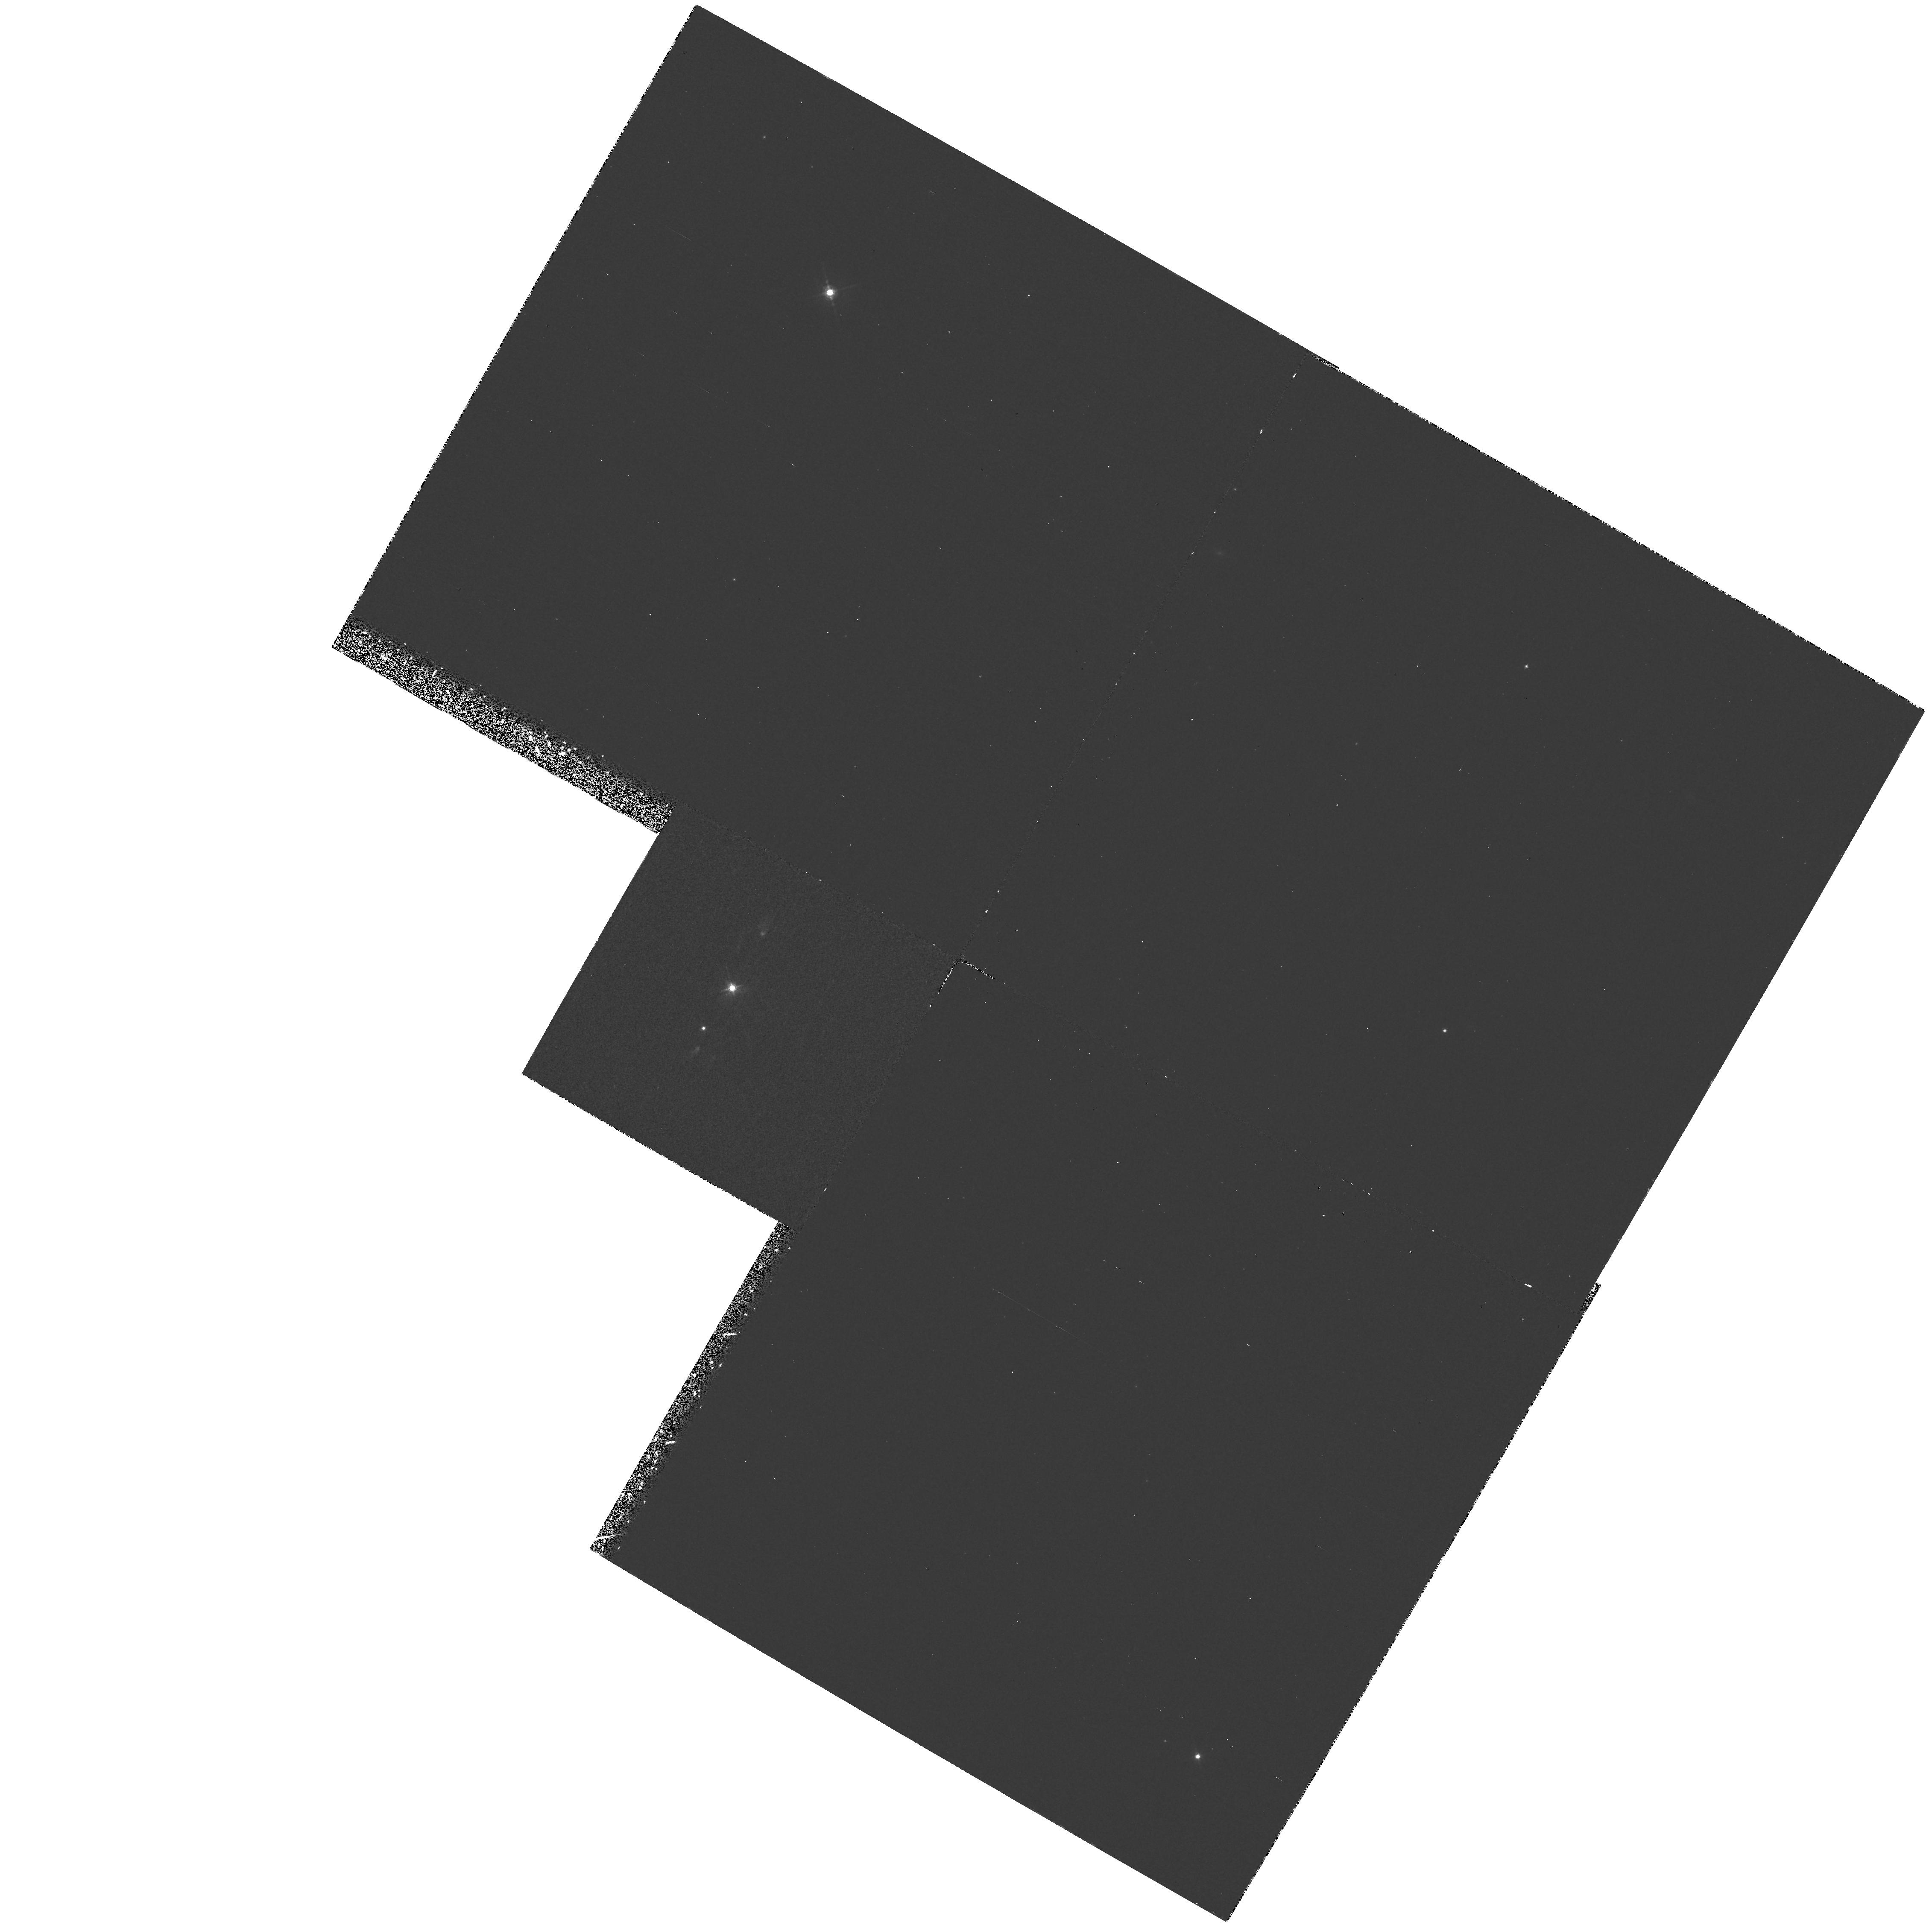
Target: PK208+33D1
Instrument: WFPC2/PC
Filter: F588N
Exposure: 33 min
Observation ID: hst_5404_01_wfpc2_pc_f588n_u28n01

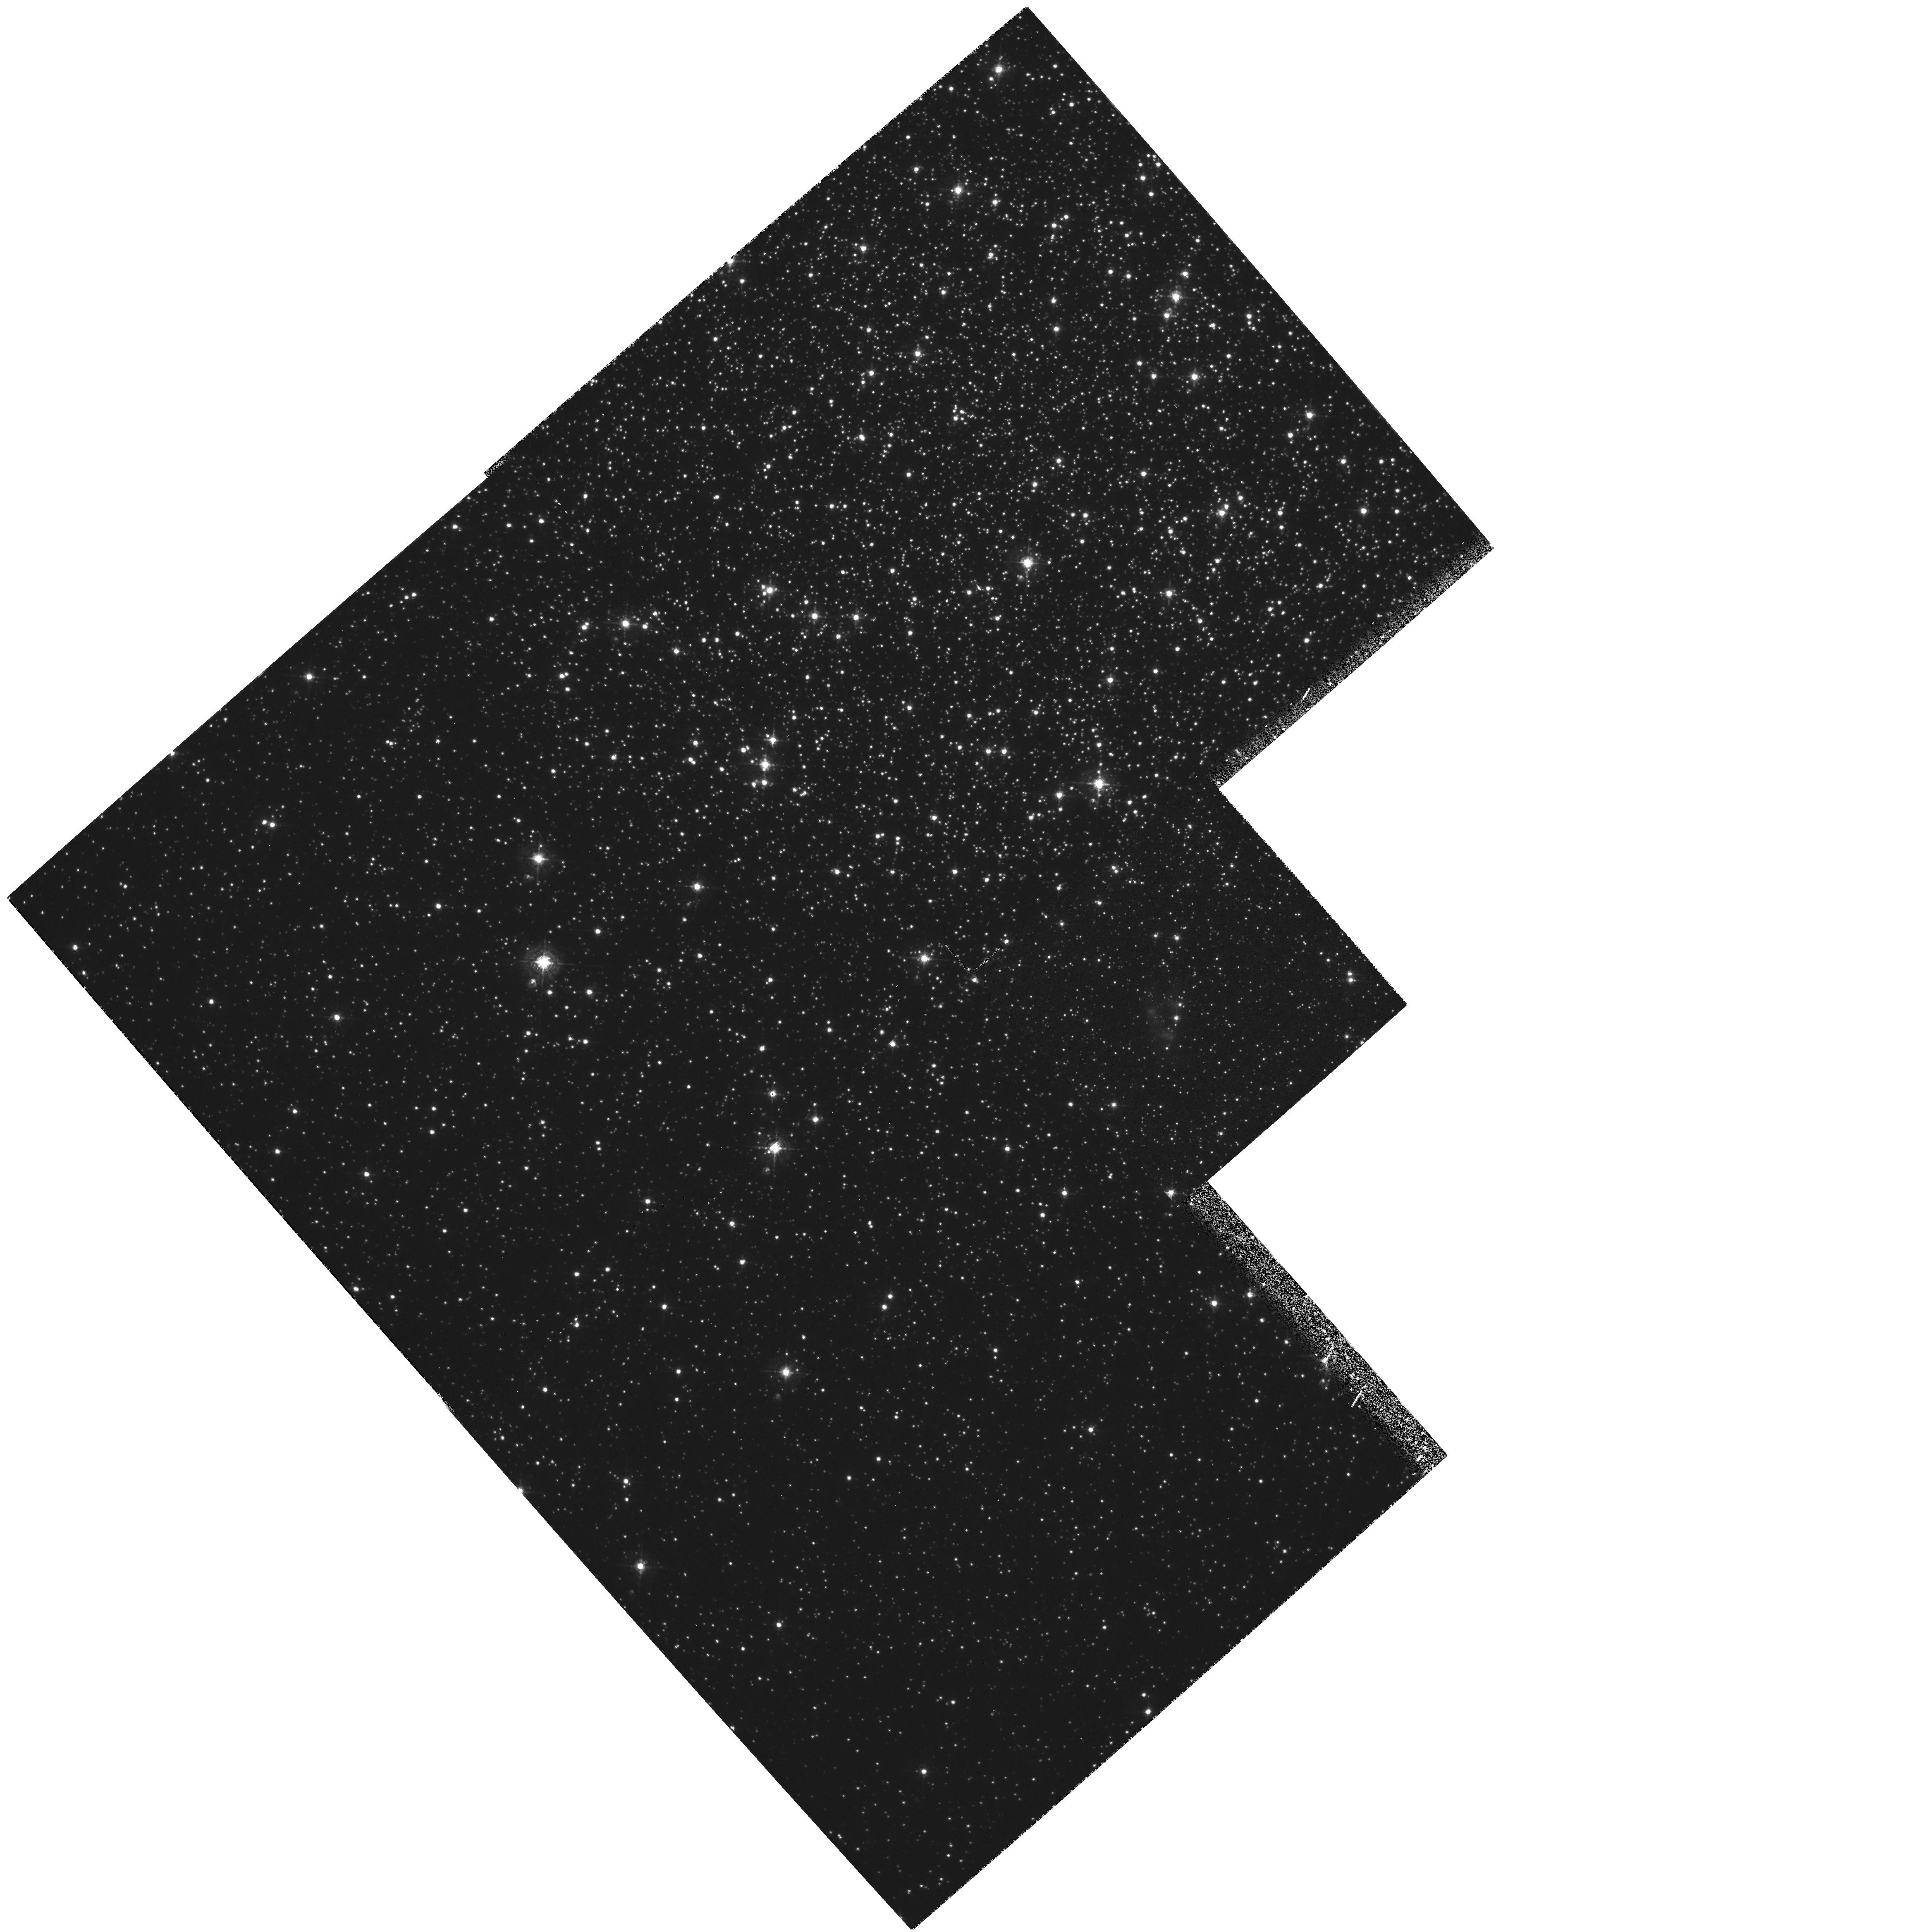
Target: IRAS1833-2357
Instrument: WFPC2/PC
Filter: F502N
Exposure: 1 h
Observation ID: hst_5404_02_wfpc2_pc_f502n_u28n02

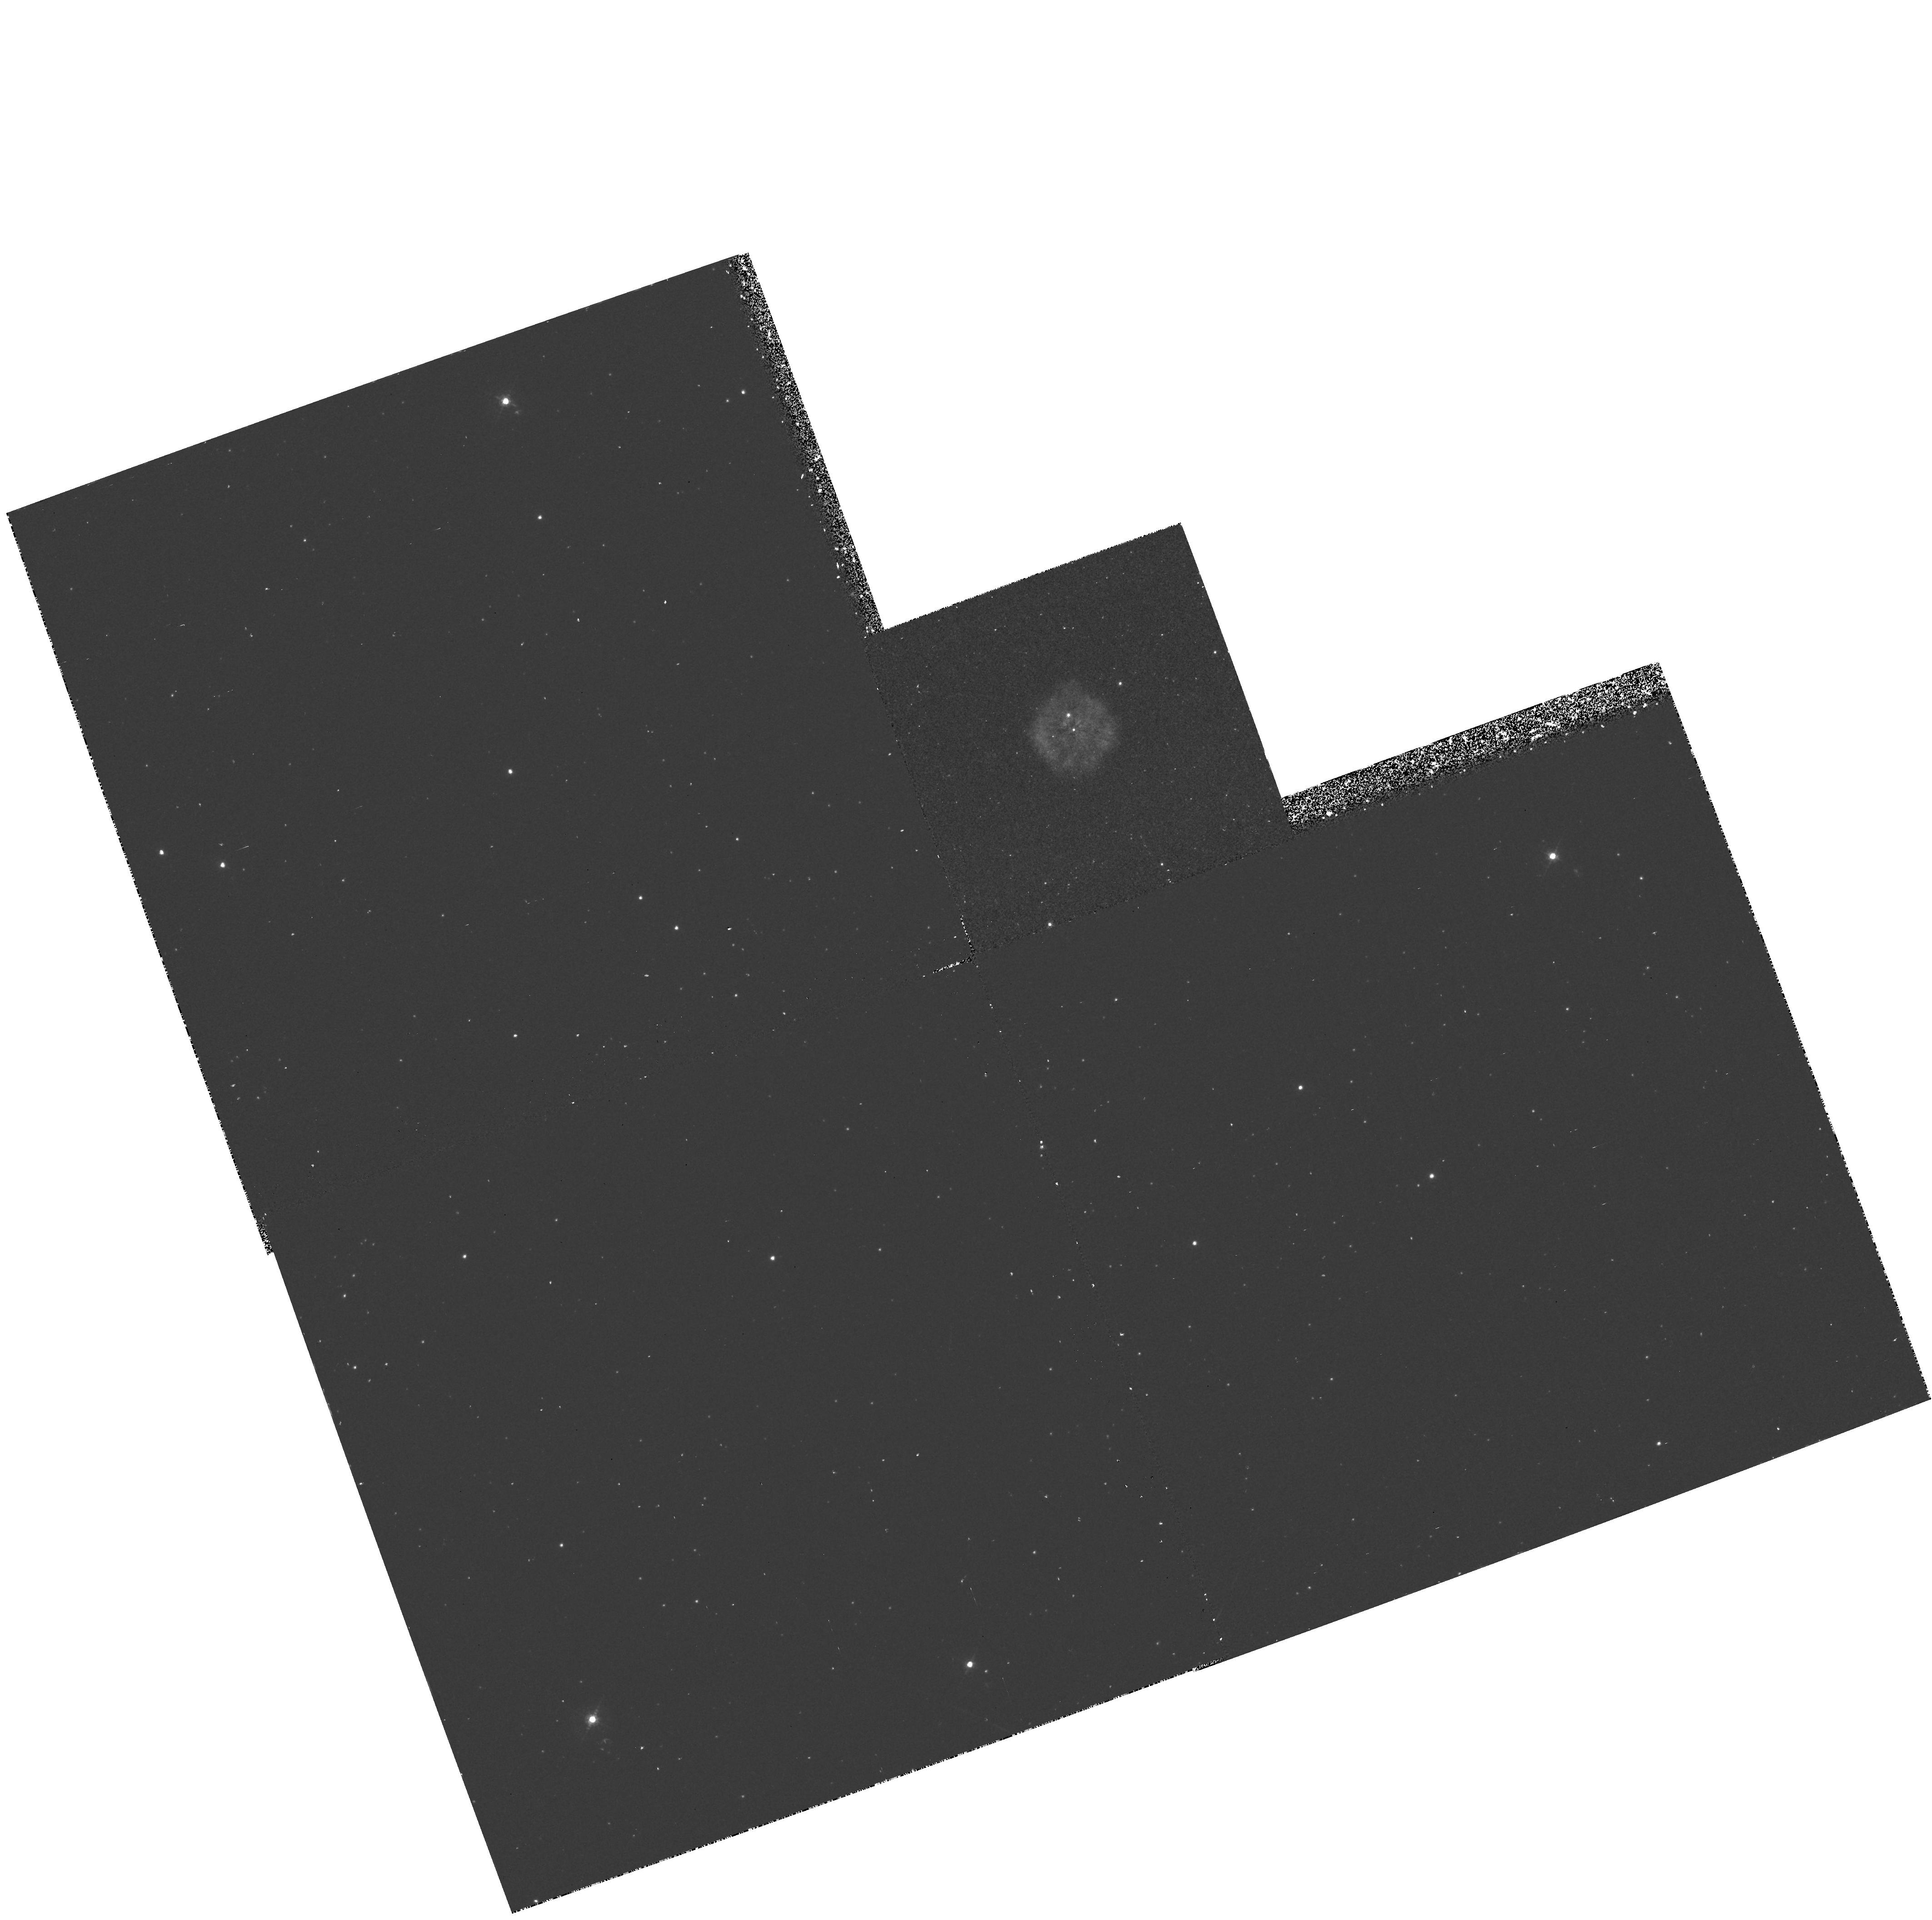
Target: IRAS15154-5258
Instrument: WFPC2/PC
Filter: F502N
Exposure: 48 min
Observation ID: hst_5404_03_wfpc2_pc_f502n_u28n03

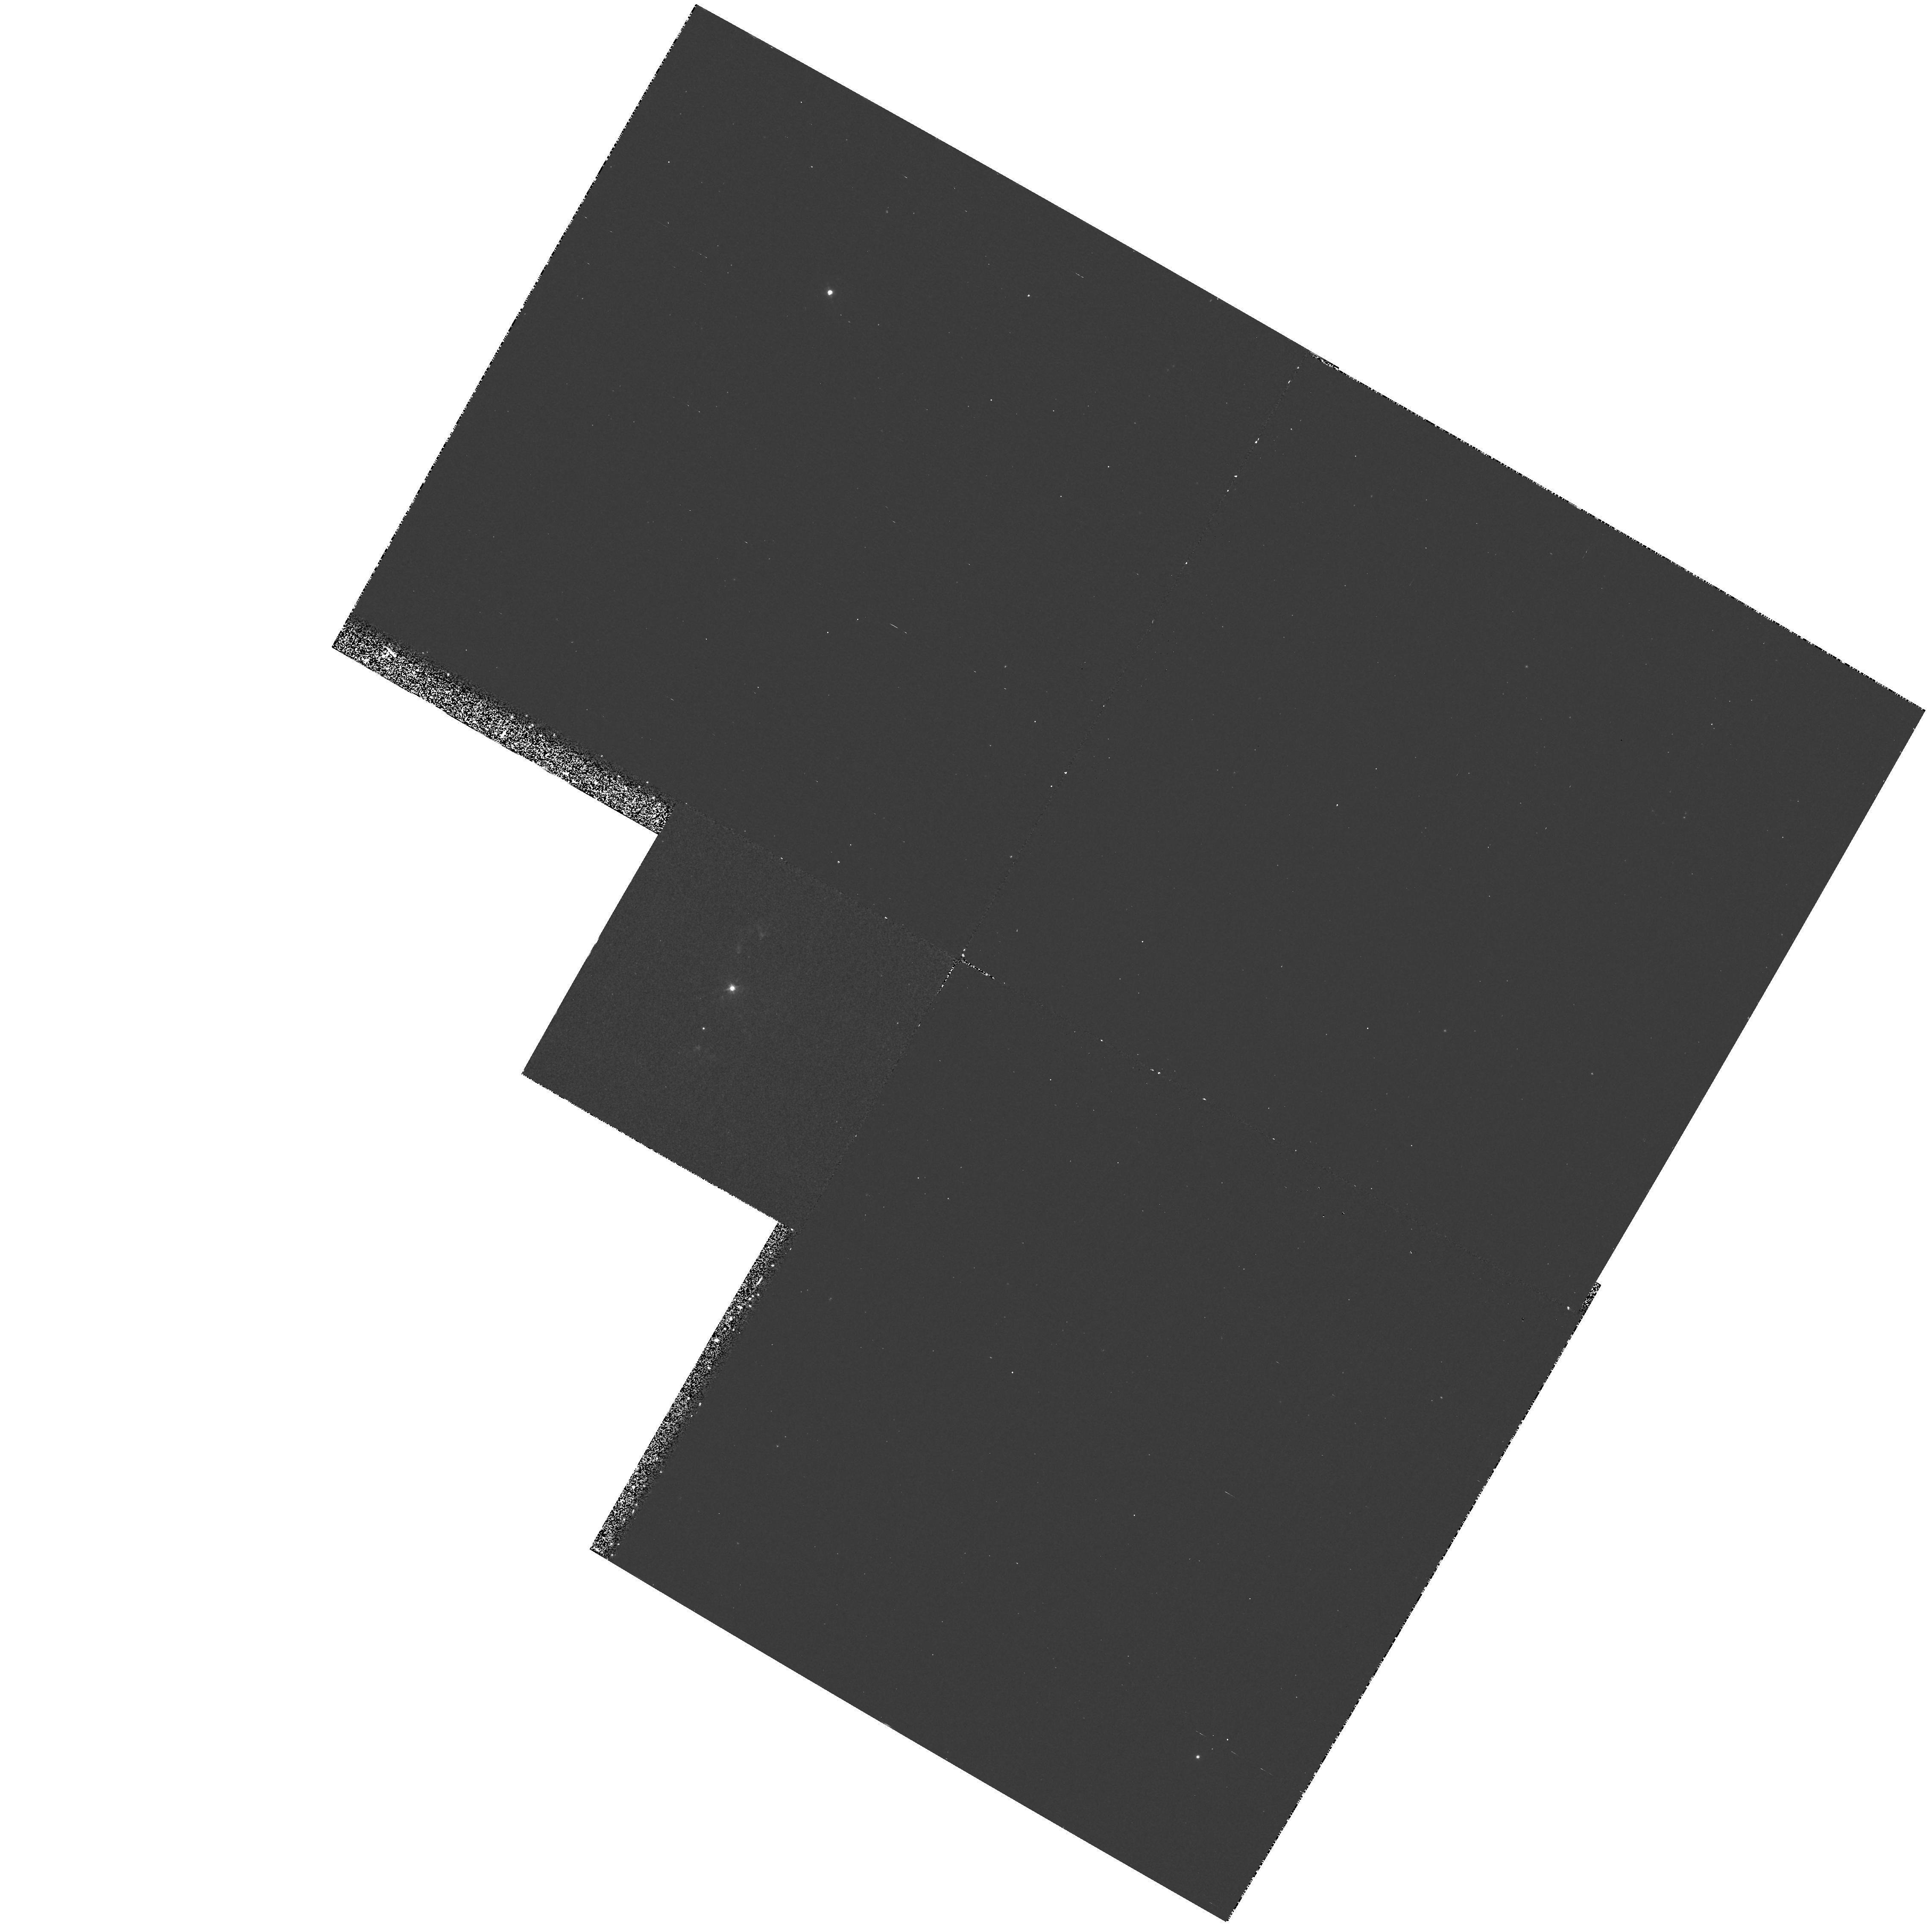
Target: PK208+33D1
Instrument: WFPC2/PC
Filter: F469N
Exposure: 1 h
Observation ID: hst_5404_01_wfpc2_pc_f469n_u28n01

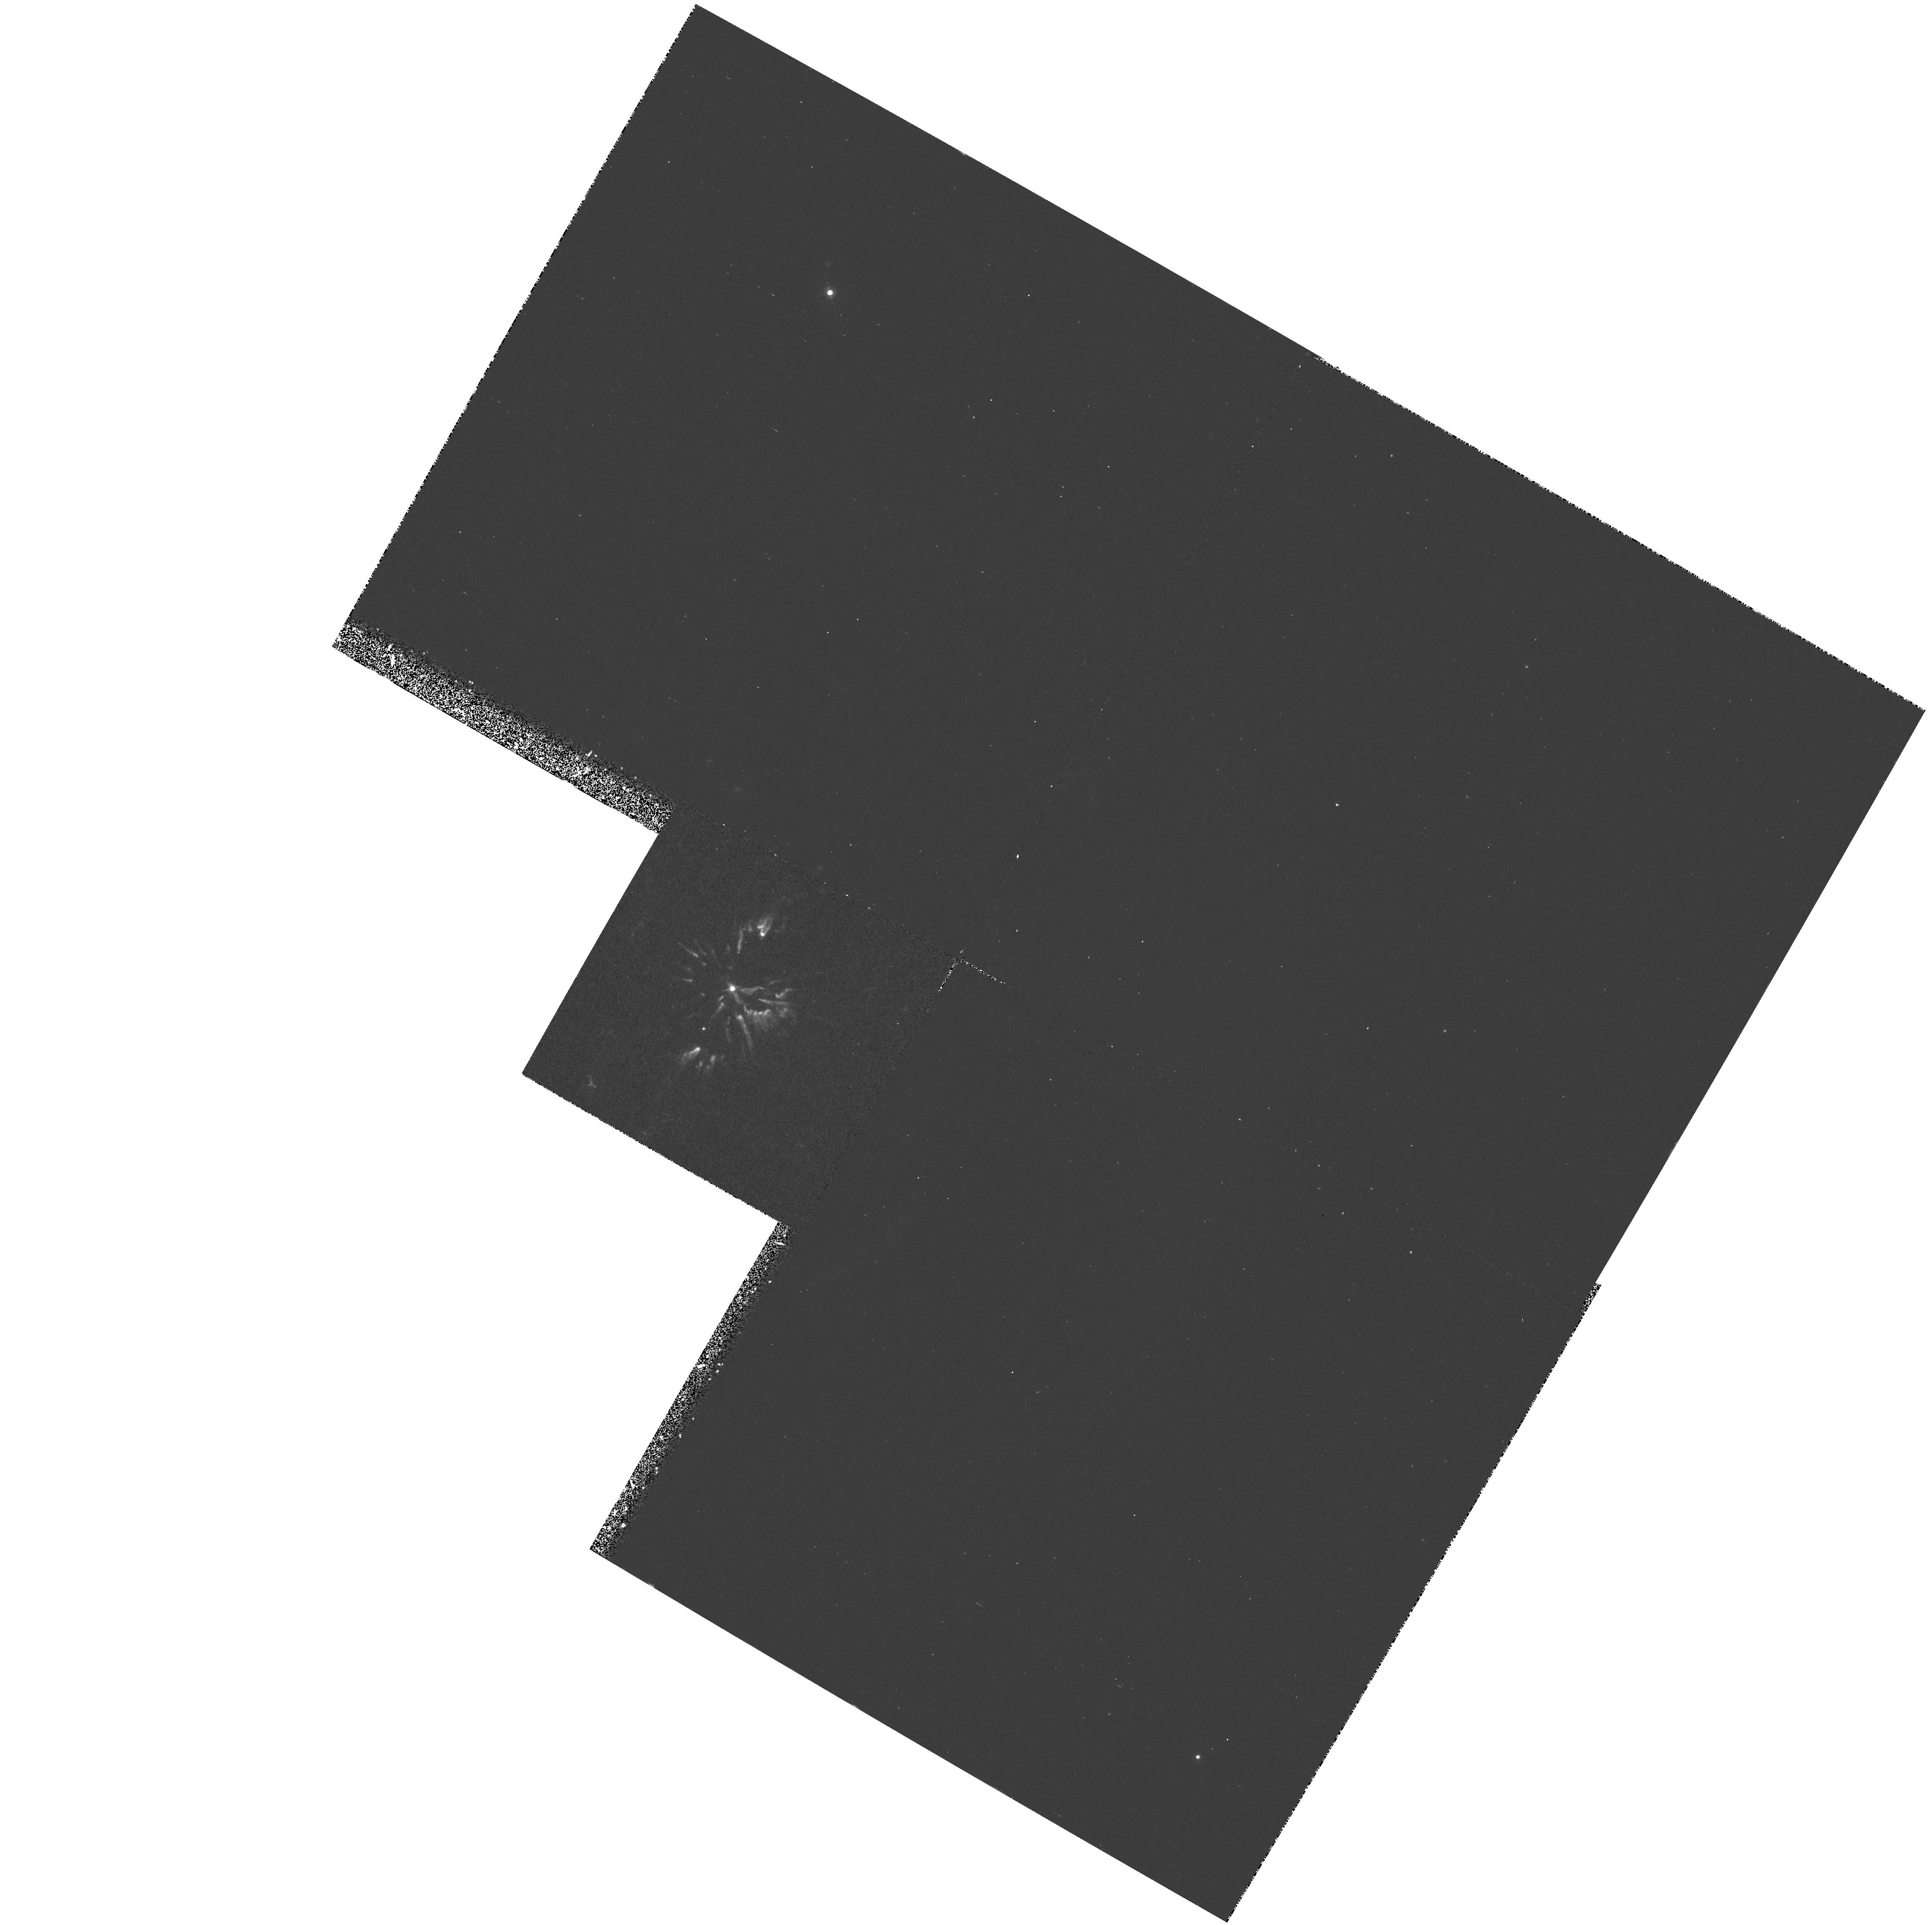
Target: PK208+33D1
Instrument: WFPC2/PC
Filter: F502N
Exposure: 1 h
Observation ID: hst_5404_01_wfpc2_pc_f502n_u28n01

NARROW-BAND IMAGING OF HYDROGEN-POOR PLANETARY NEBULAE CYCLE 4 HIGH (PI: Harrington, J. Patrick)

There is an exceptional group of PNe with nebular gas that consists of nearly undiluted products of nuclear burning. These hydrogen-poor PNe are thought to result when a final helium shell flash occurs after the complete removal of the hydrogen envelope. Four of the five currently known H-poor PNe are Cycle 2 HST spectroscopic targets. Complementary [O III] 5007 HST imaging of two nebulae has revealed remarkable `cometary' structures, consisting of compact (0".15 - 0".5) knots with radial tails several arcsec in length. We interpret this morphology in terms of dense H-poor condensations whose outer expanding layers are swept outwards by mass-loaded stellar winds. We propose narrow-band (He I, He II, and [O III]) imaging of these cometary structures in A30, and [O III] imaging of two remaining H-poor PNe where such dynamical structures are expected. These images are crucial for interpreting UV spectra of H-poor PNe. Optical imaging combined with UV data will provide fundamental information: (1) on helium-burning nucleosynthesis, by determining the ionic concentrations of H and He burning products; (2) on the interaction of the several thousand km/sec stellar winds with the nearby clumps of nebular material, resulting in mass-loaded outflows; (3) on the ram-pressure stripping of a H-poor PN in the globular cluster M22 by the interstellar medium; (4) on physics of very dusty H-poor gas, with grain photoelectrons dominating energy balance.